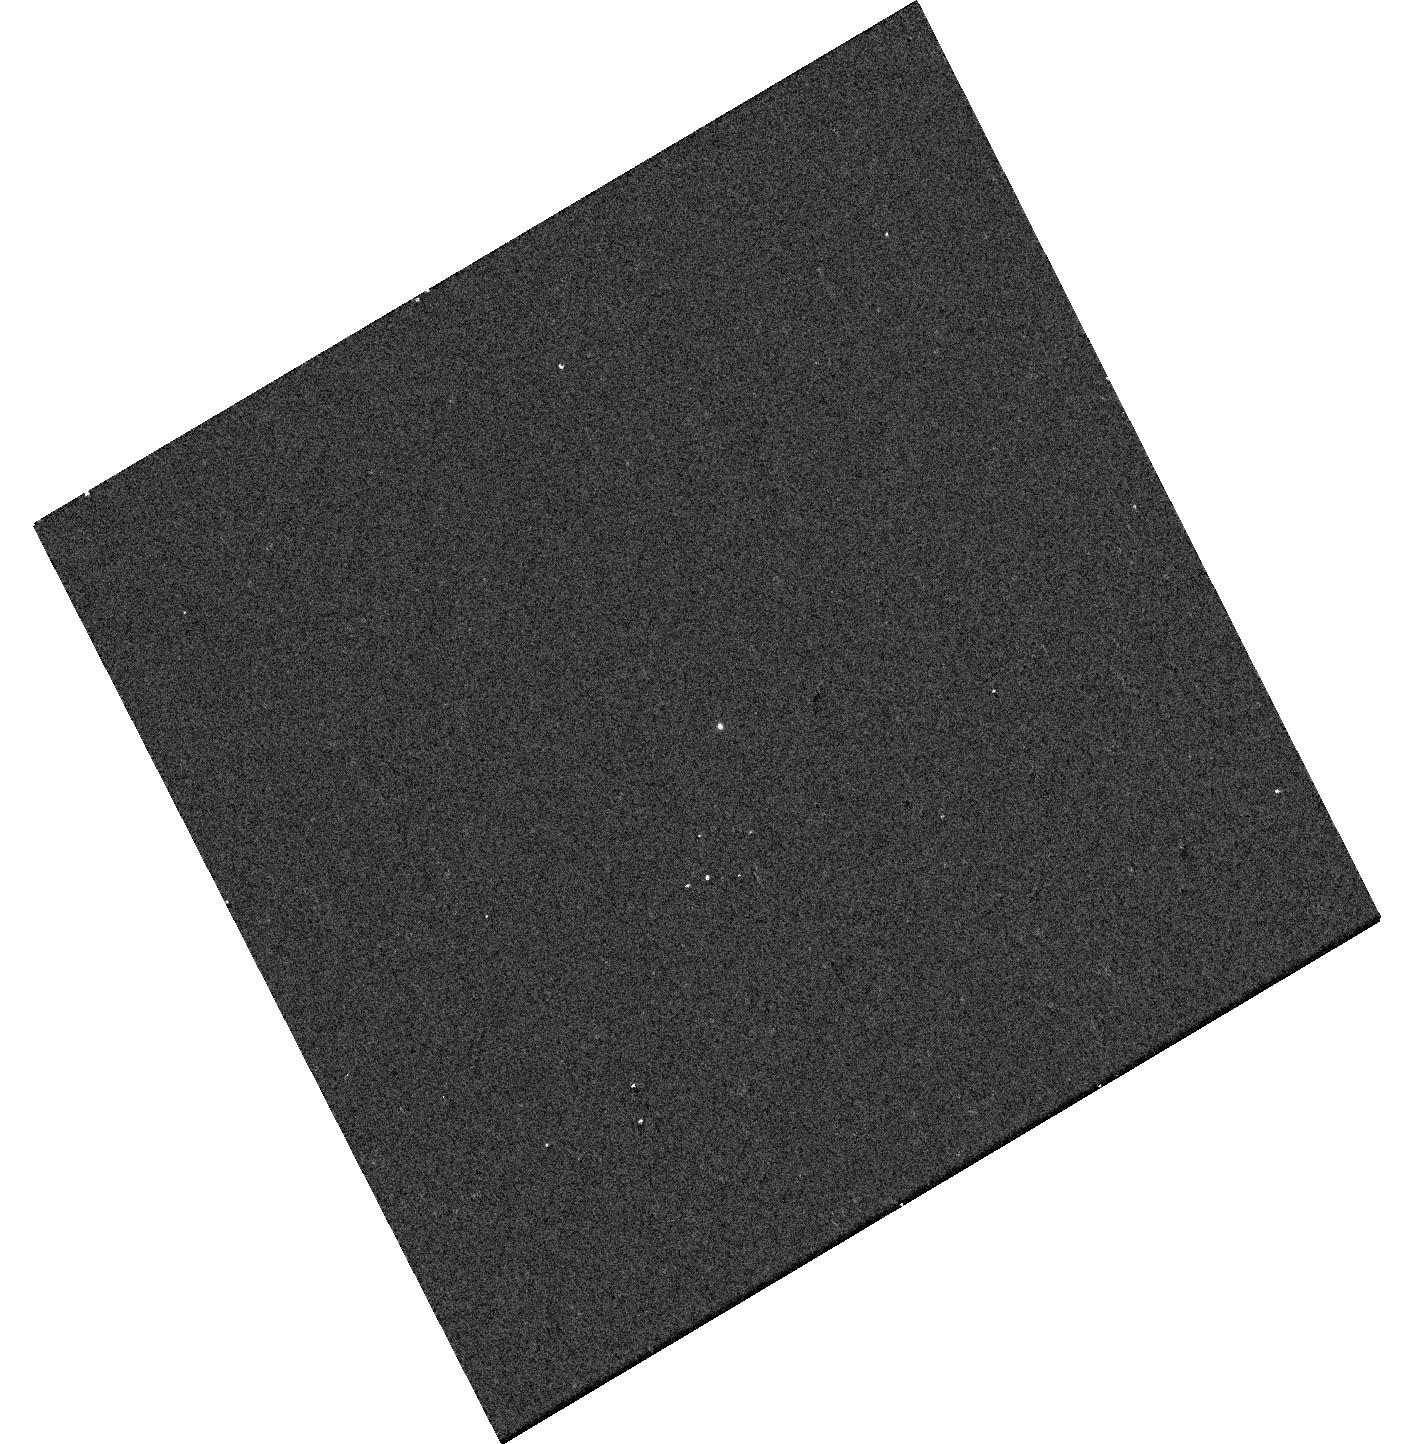
Target: GALEXJ134035.4+431442. Instrument: WFC3/UVIS. Filter: F218W. Exposure: 1 min. Observation ID: hst_15832_35_wfc3_uvis_f218w_ie1u35

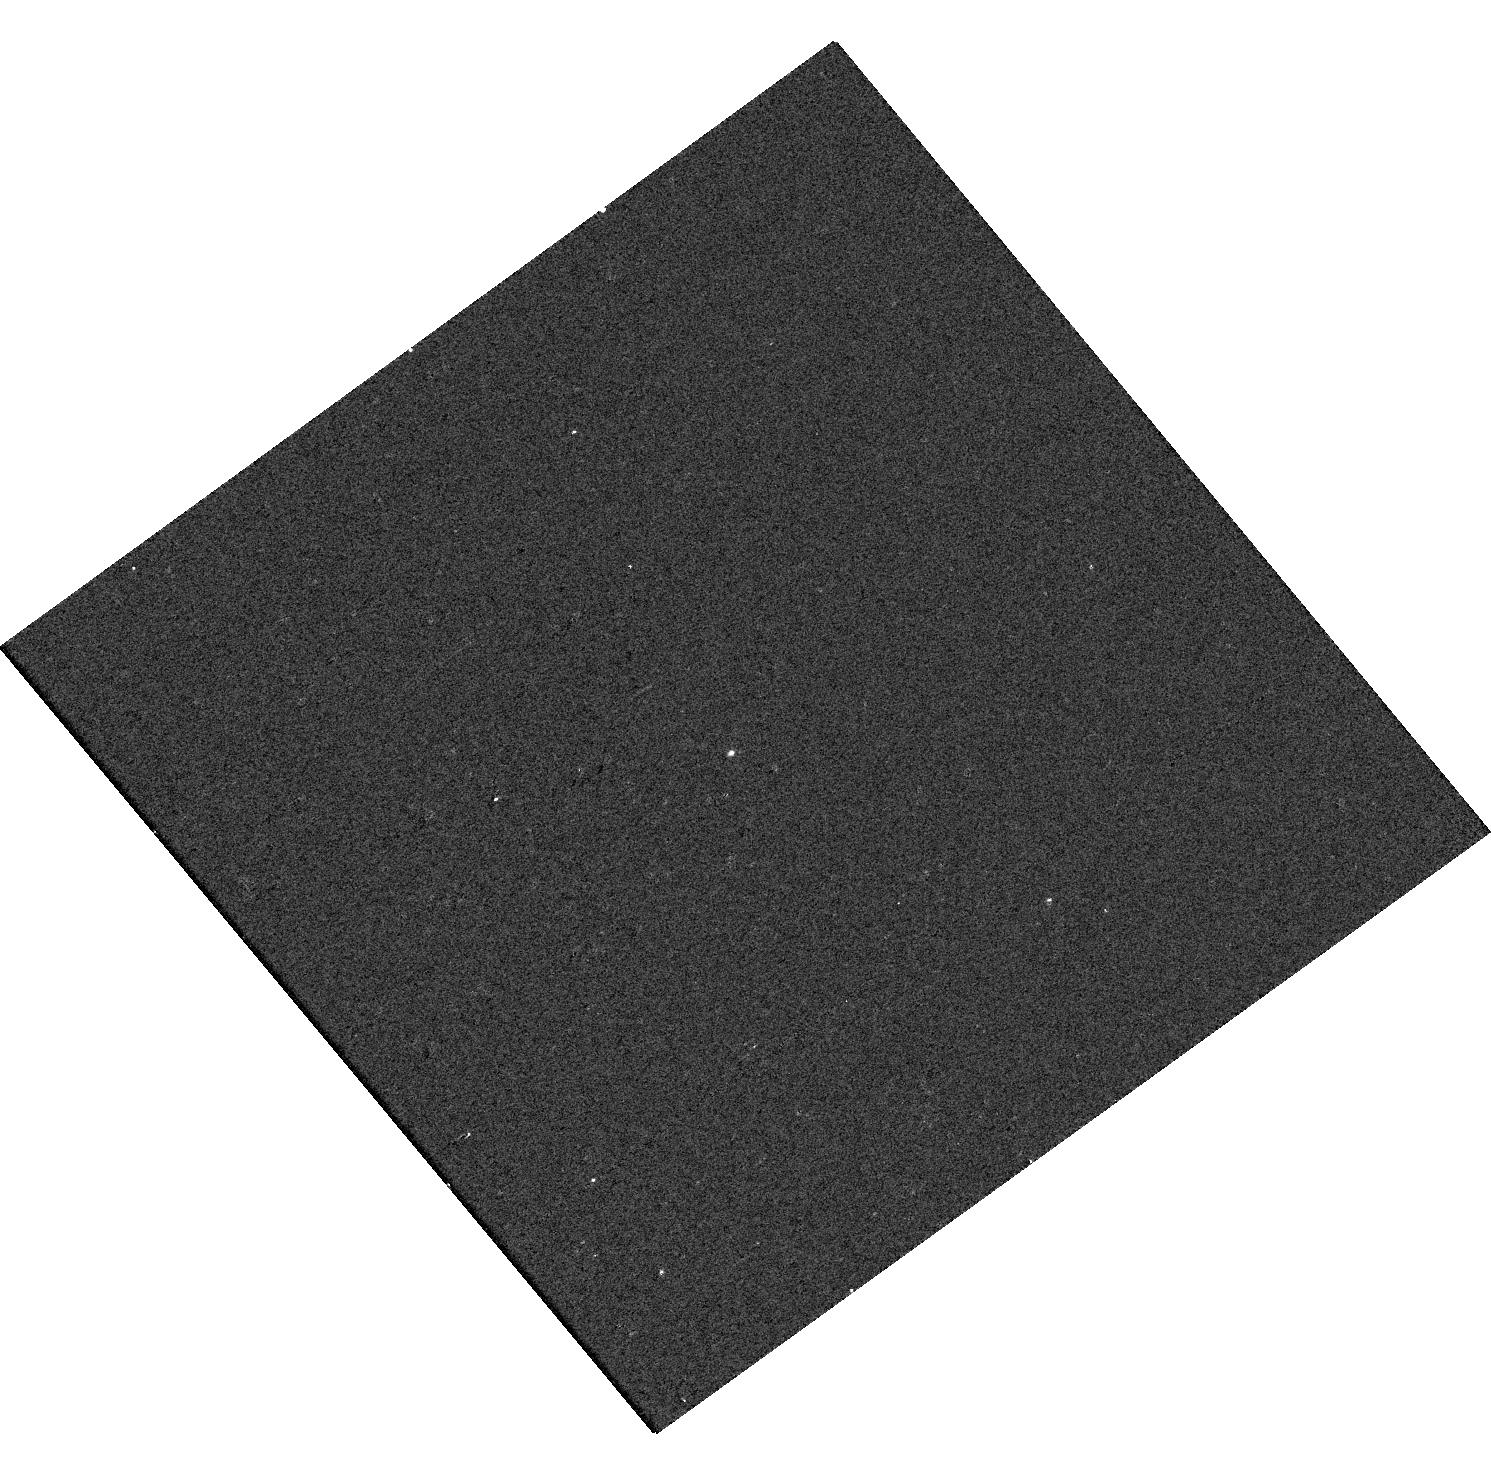
Target: GALEXJ014755.1-090622. Instrument: WFC3/UVIS. Filter: F218W. Exposure: 1 min. Observation ID: hst_15832_89_wfc3_uvis_f218w_ie1u89

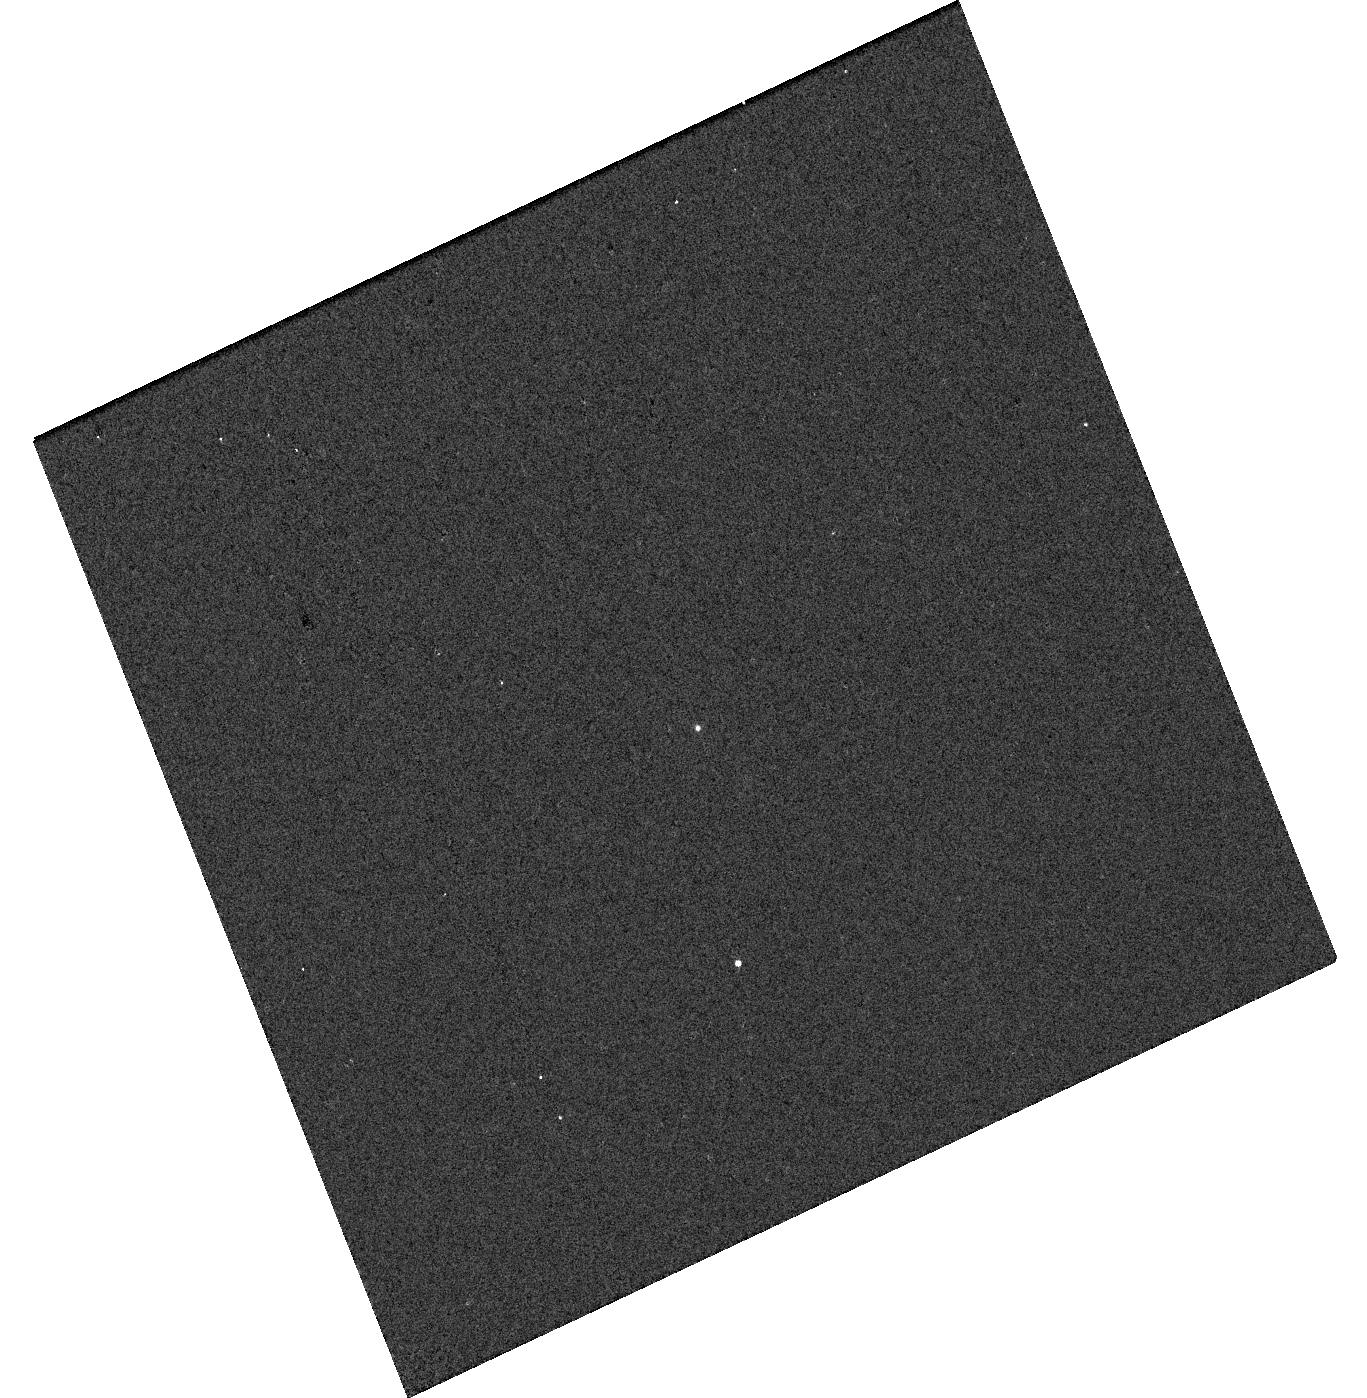
Target: GALEXJ140202.5+252552. Instrument: WFC3/UVIS. Filter: F275W. Exposure: 1 min. Observation ID: hst_15832_38_wfc3_uvis_f275w_ie1u38

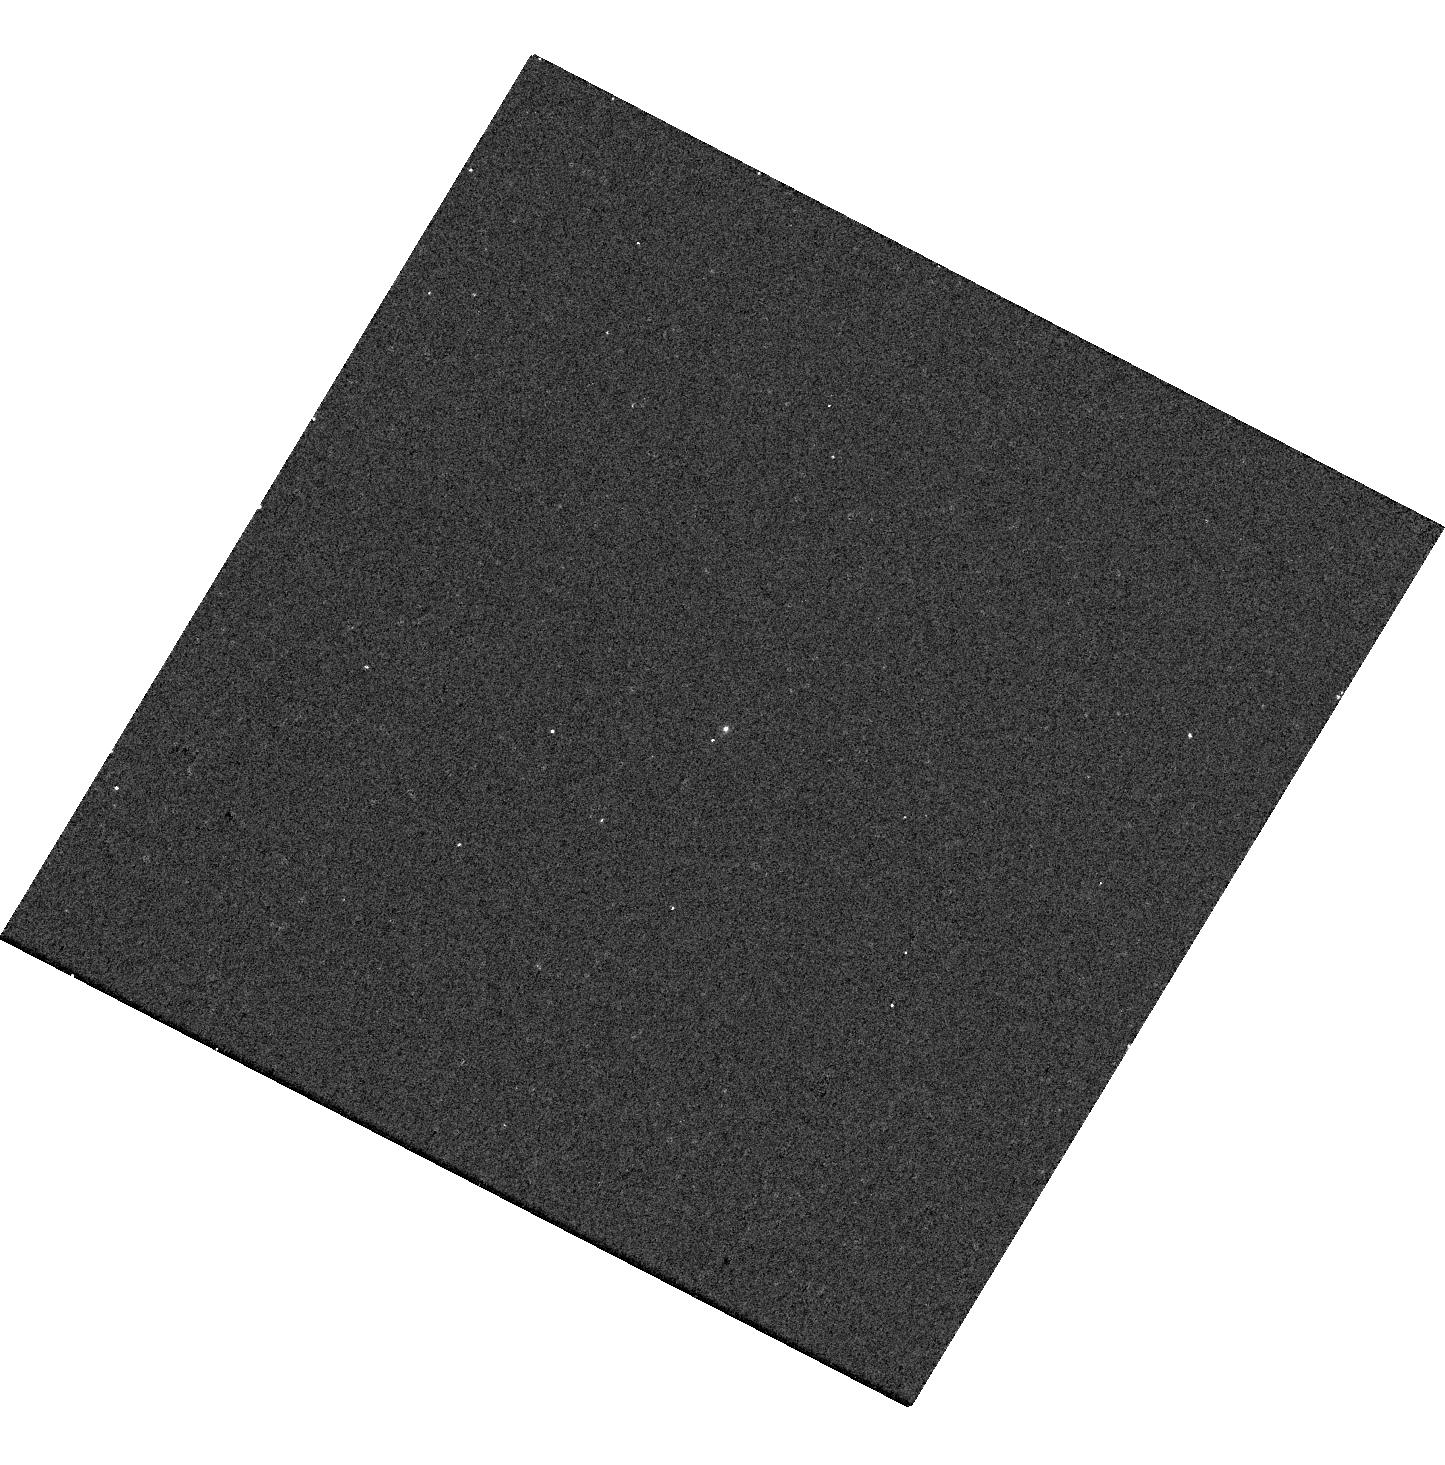
Target: GALEXJ133638.6+101756. Instrument: WFC3/UVIS. Filter: F218W. Exposure: 3 min. Observation ID: hst_15832_0n_wfc3_uvis_f218w_ie1u0n

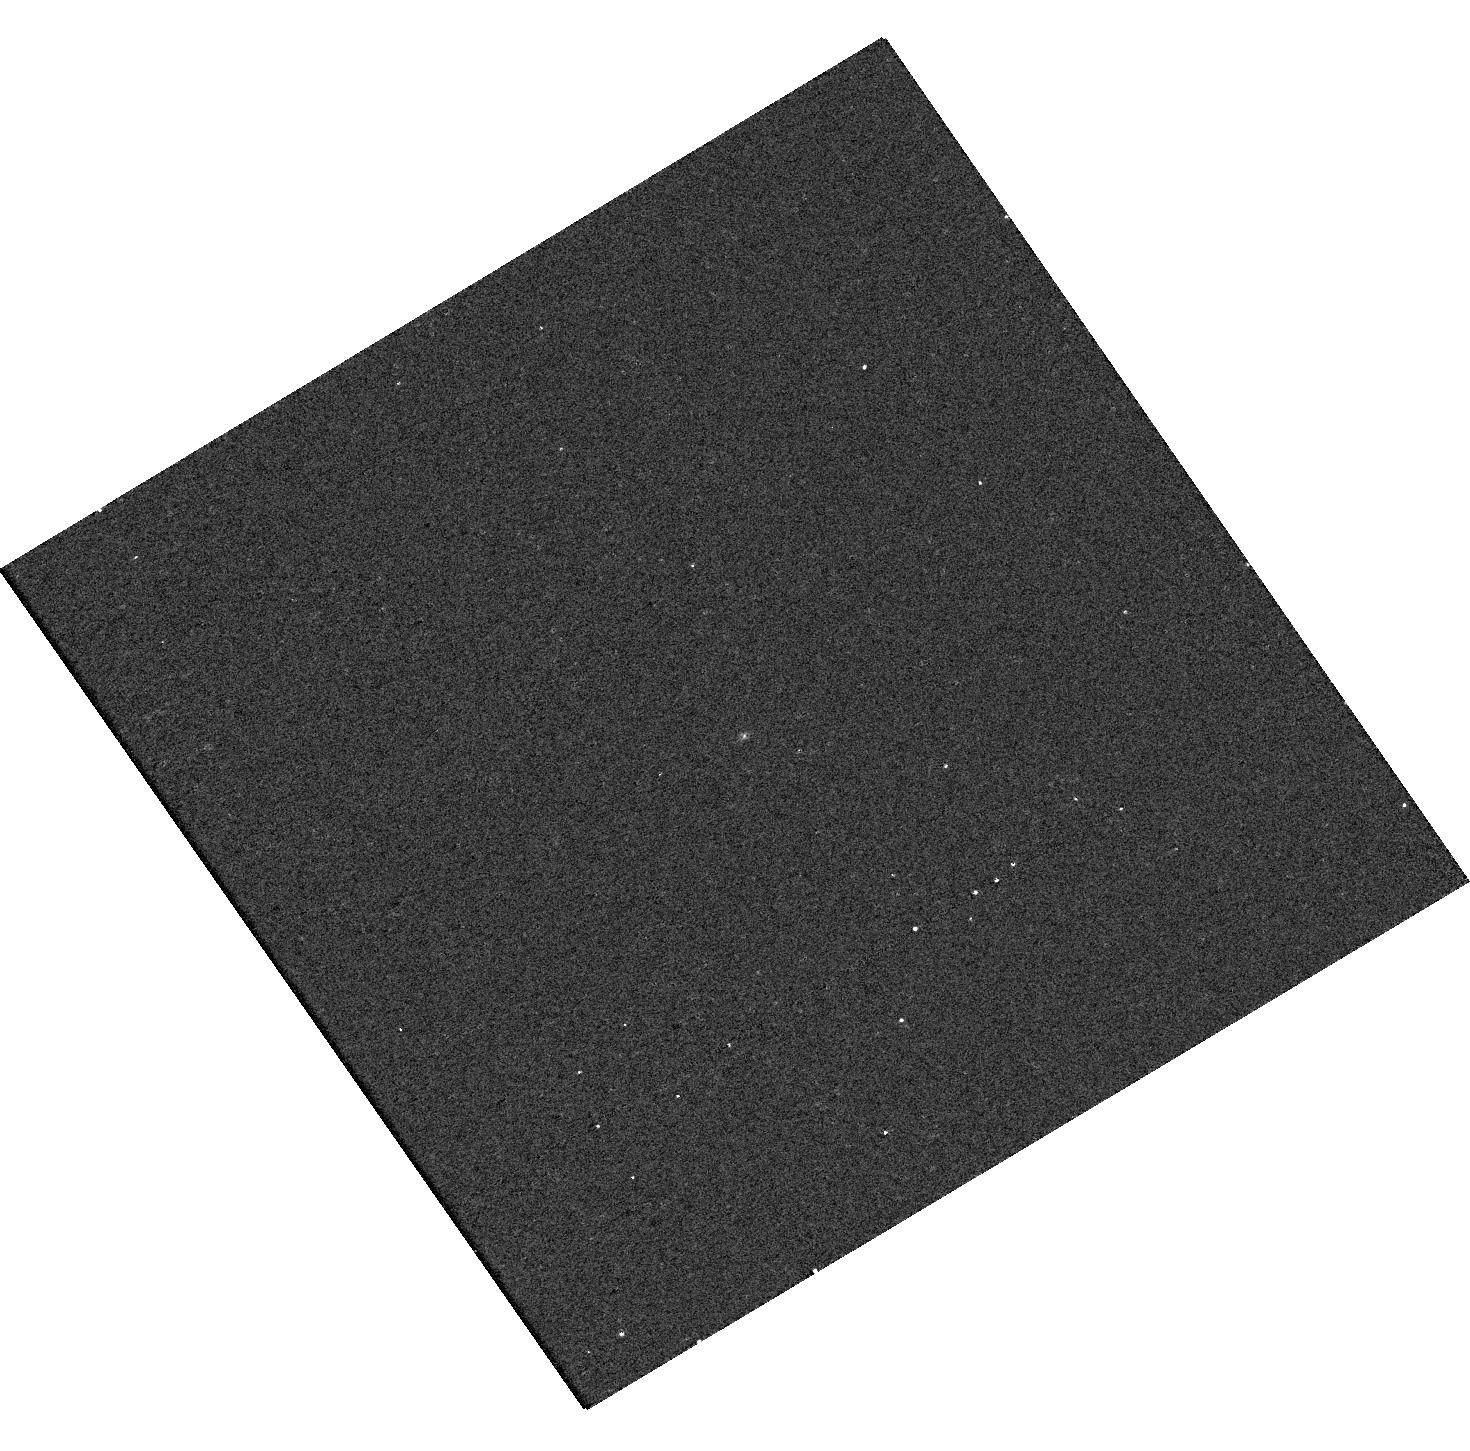
Target: GALEXJ004849.4-085223. Instrument: WFC3/UVIS. Filter: F218W. Exposure: 1 min. Observation ID: hst_15832_70_wfc3_uvis_f218w_ie1u70

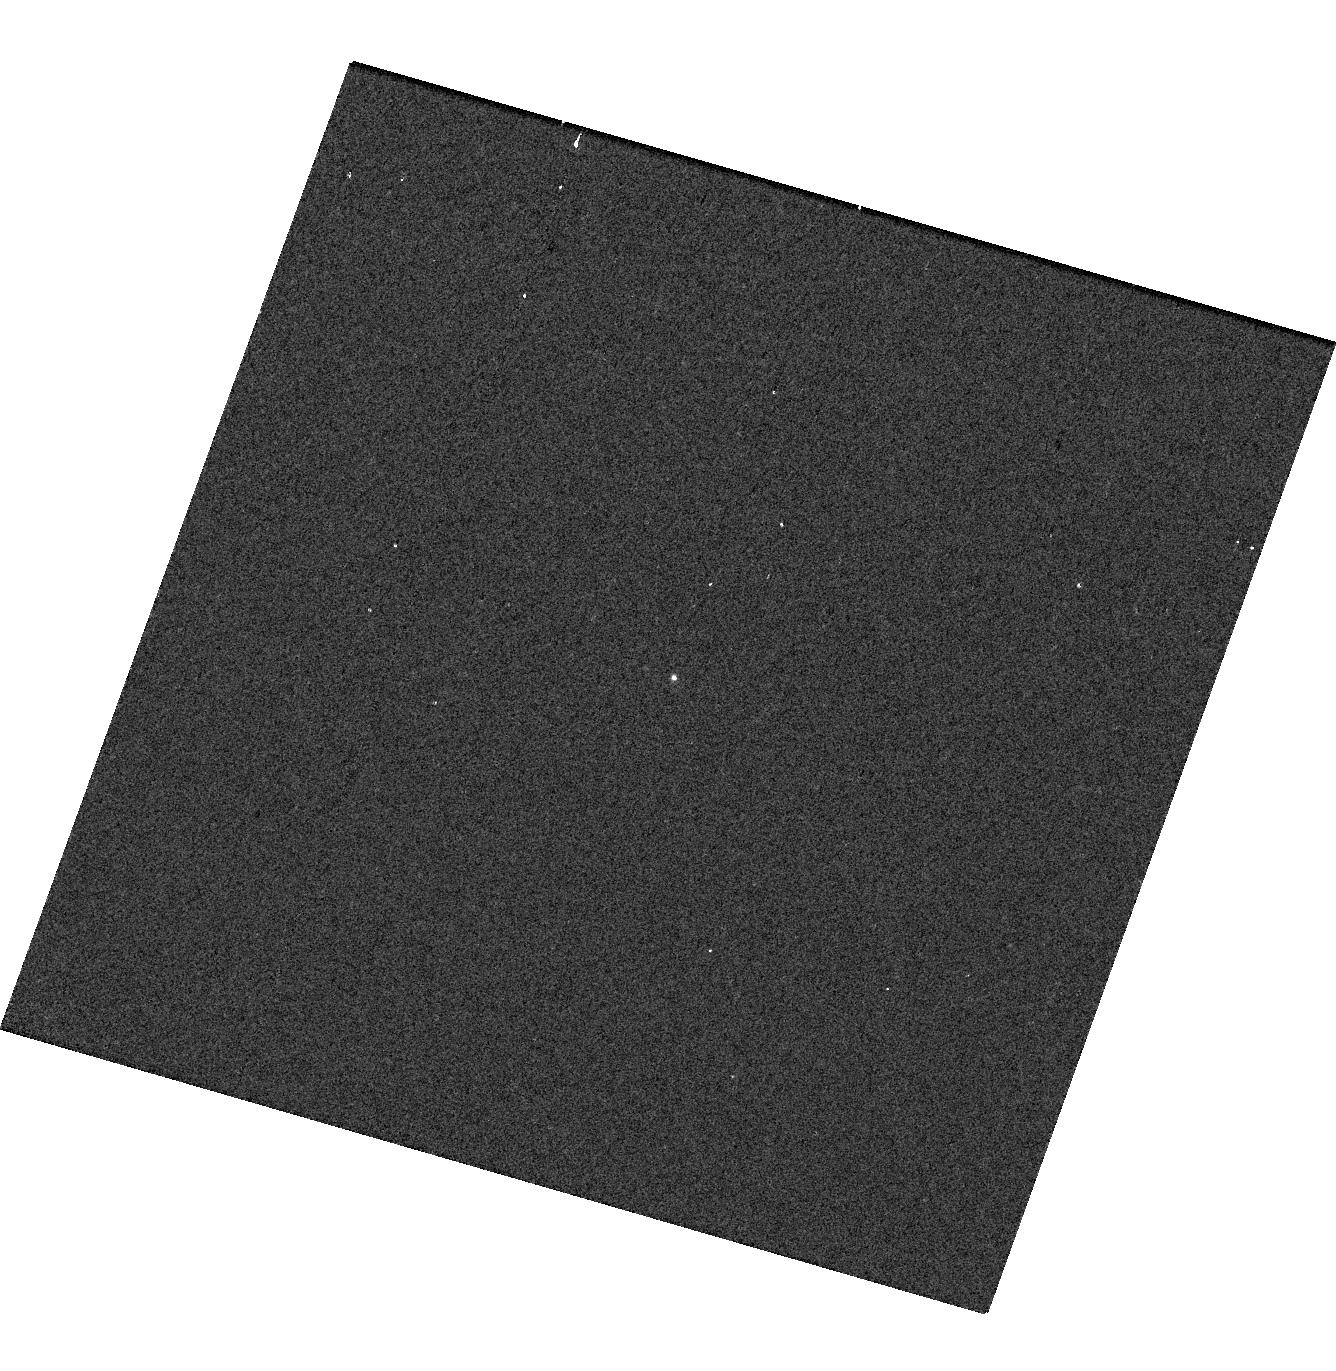
Target: GALEXJ145236.7+340621. Instrument: WFC3/UVIS. Filter: F275W. Exposure: 1 min. Observation ID: hst_15832_0b_wfc3_uvis_f275w_ie1u0b

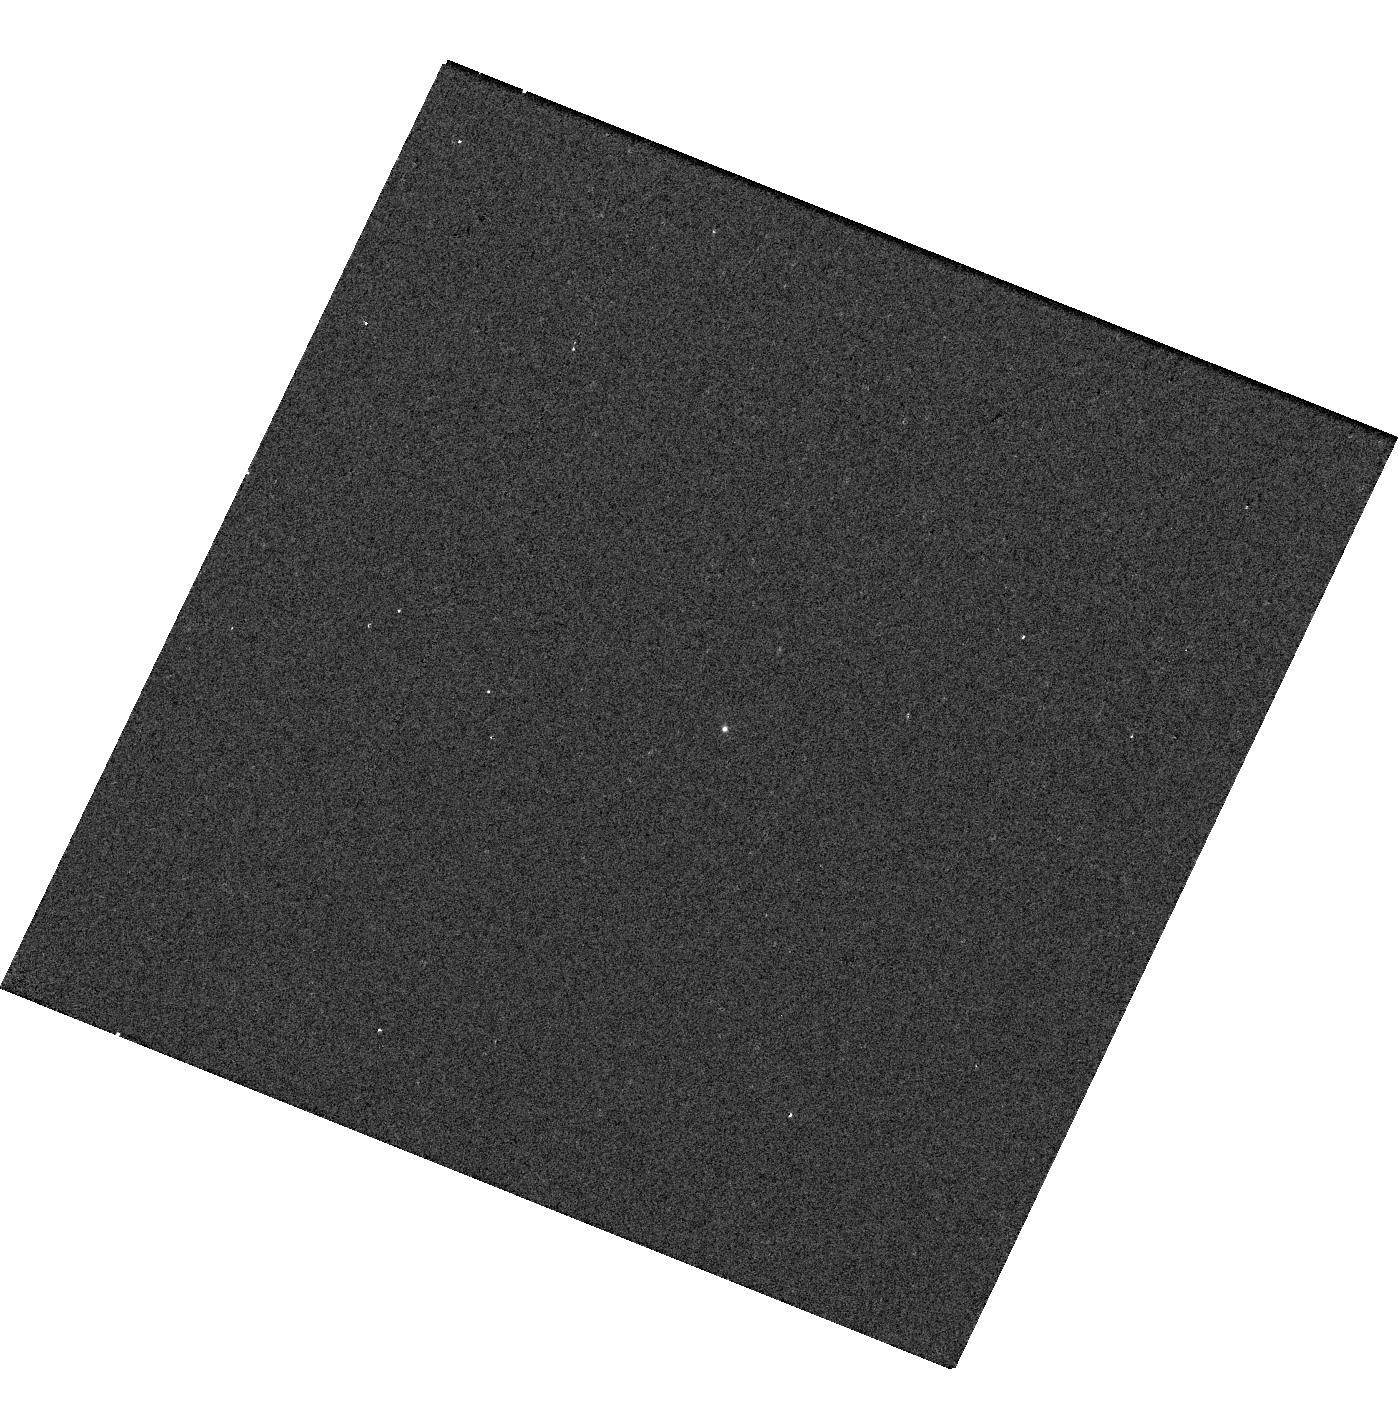
Target: GALEXJ130132.2+050535. Instrument: WFC3/UVIS. Filter: F218W. Exposure: 2 min. Observation ID: hst_15832_77_wfc3_uvis_f218w_ie1u77

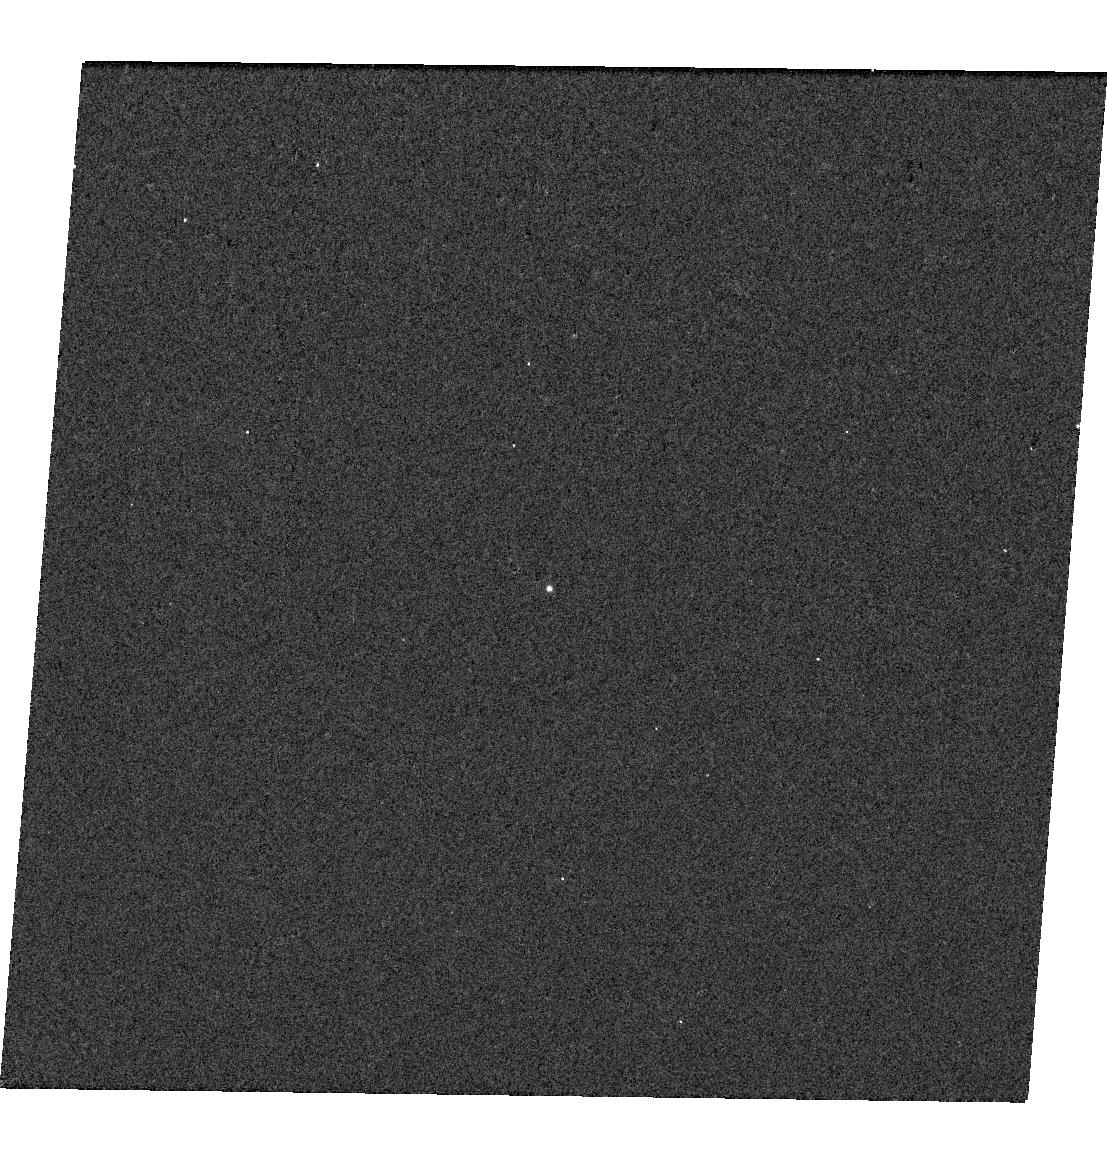
Target: GALEXJ111721.9+081825. Instrument: WFC3/UVIS. Filter: F275W. Exposure: 1 min. Observation ID: hst_15832_69_wfc3_uvis_f275w_ie1u69

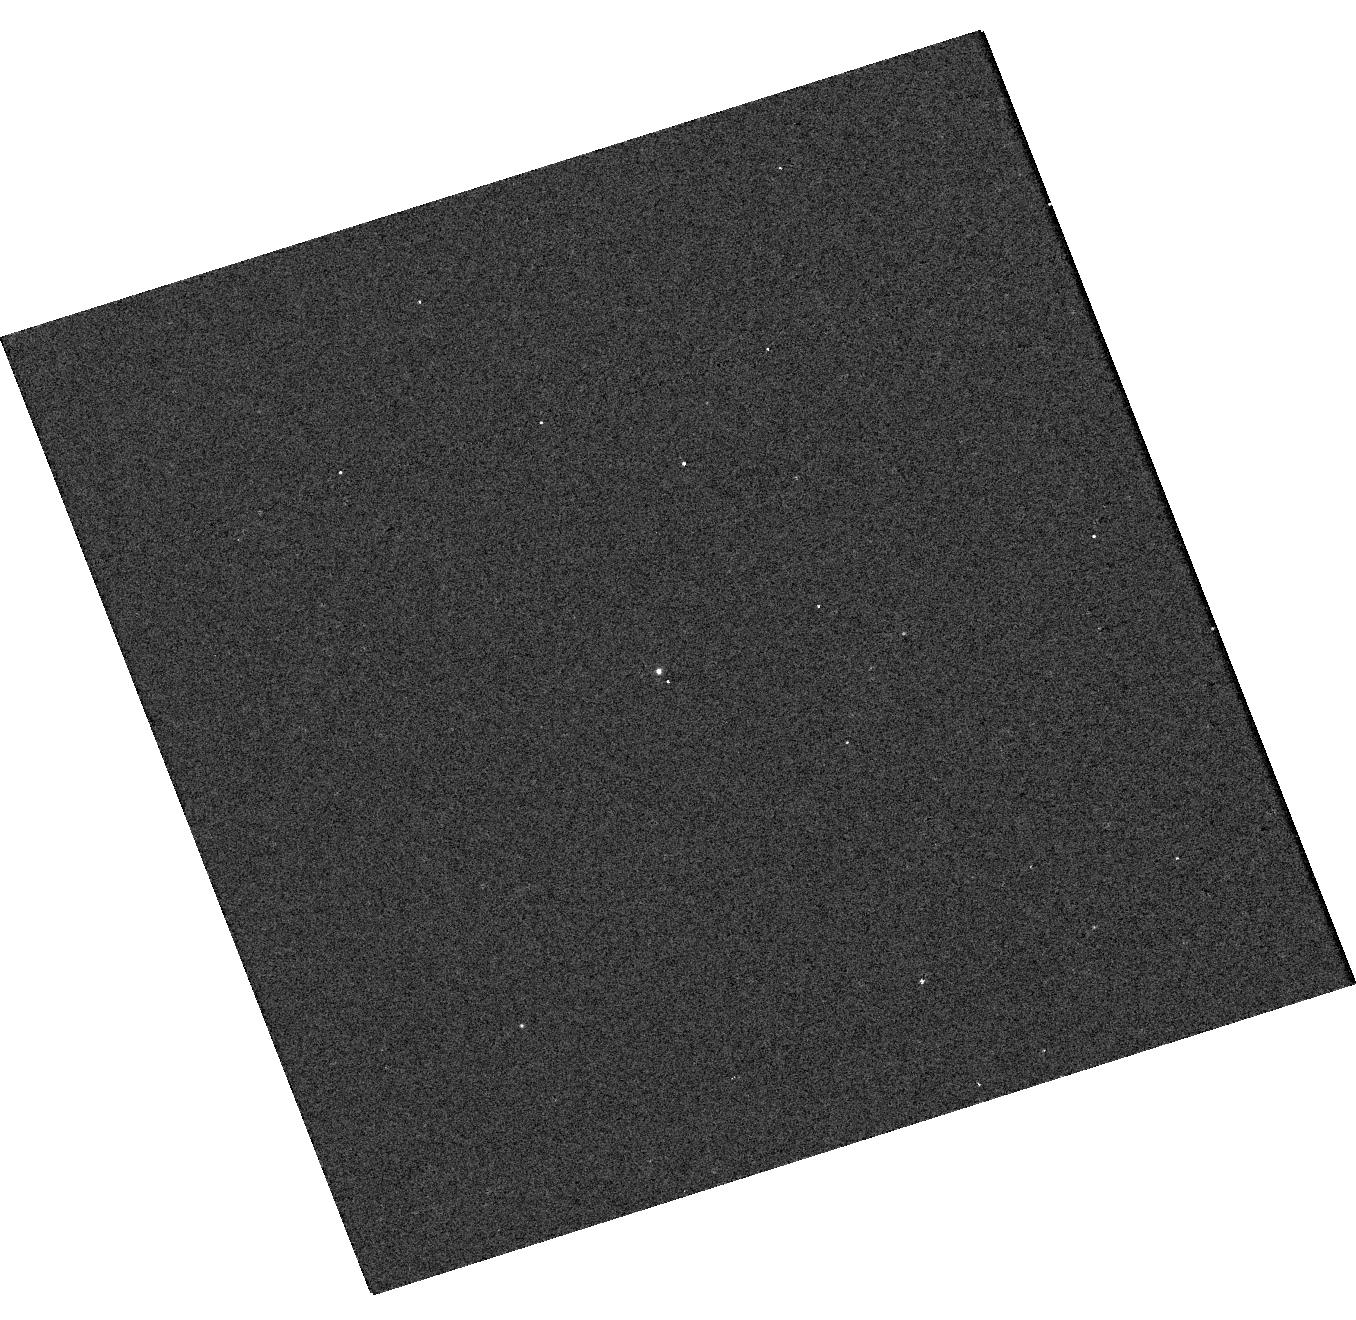
Target: GALEXJ020805.6-083941. Instrument: WFC3/UVIS. Filter: F475W. Exposure: 1 min. Observation ID: hst_15832_04_wfc3_uvis_f475w_ie1u04

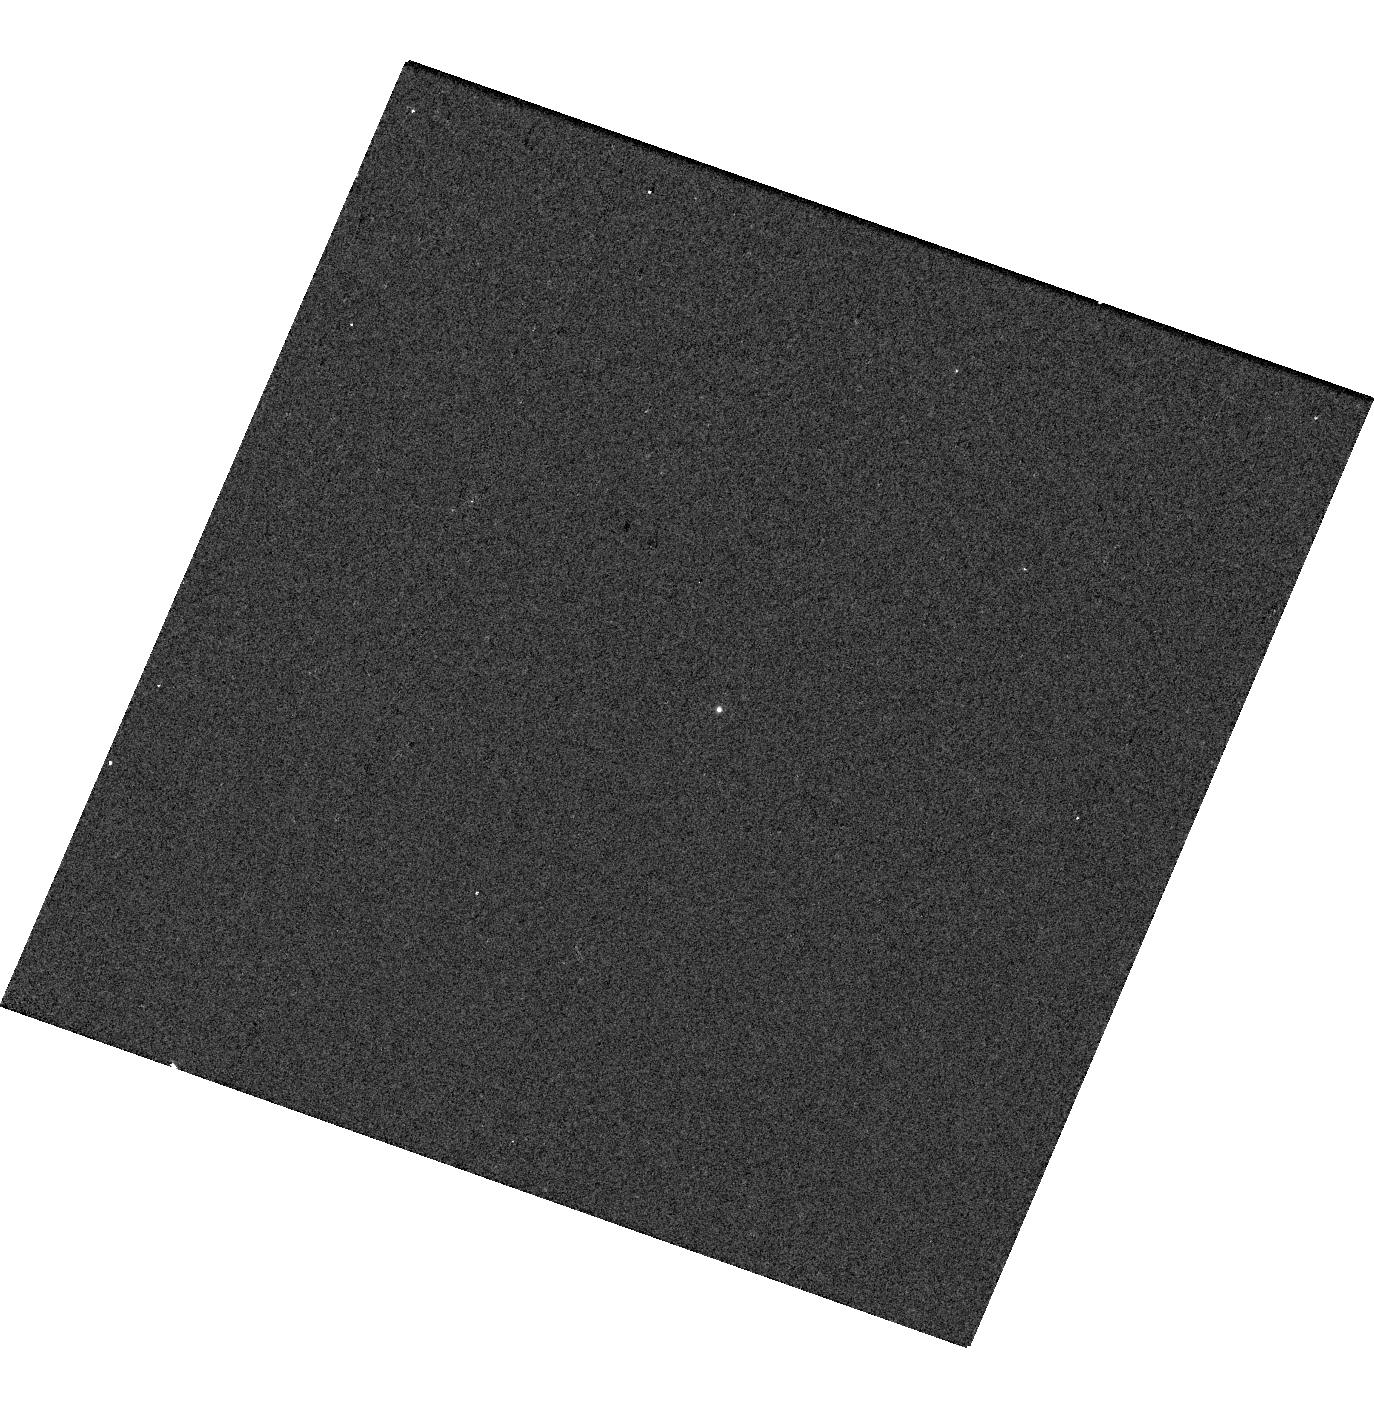
Target: GALEXJ145933.7+344234. Instrument: WFC3/UVIS. Filter: F218W. Exposure: 1 min. Observation ID: hst_15832_85_wfc3_uvis_f218w_ie1u85

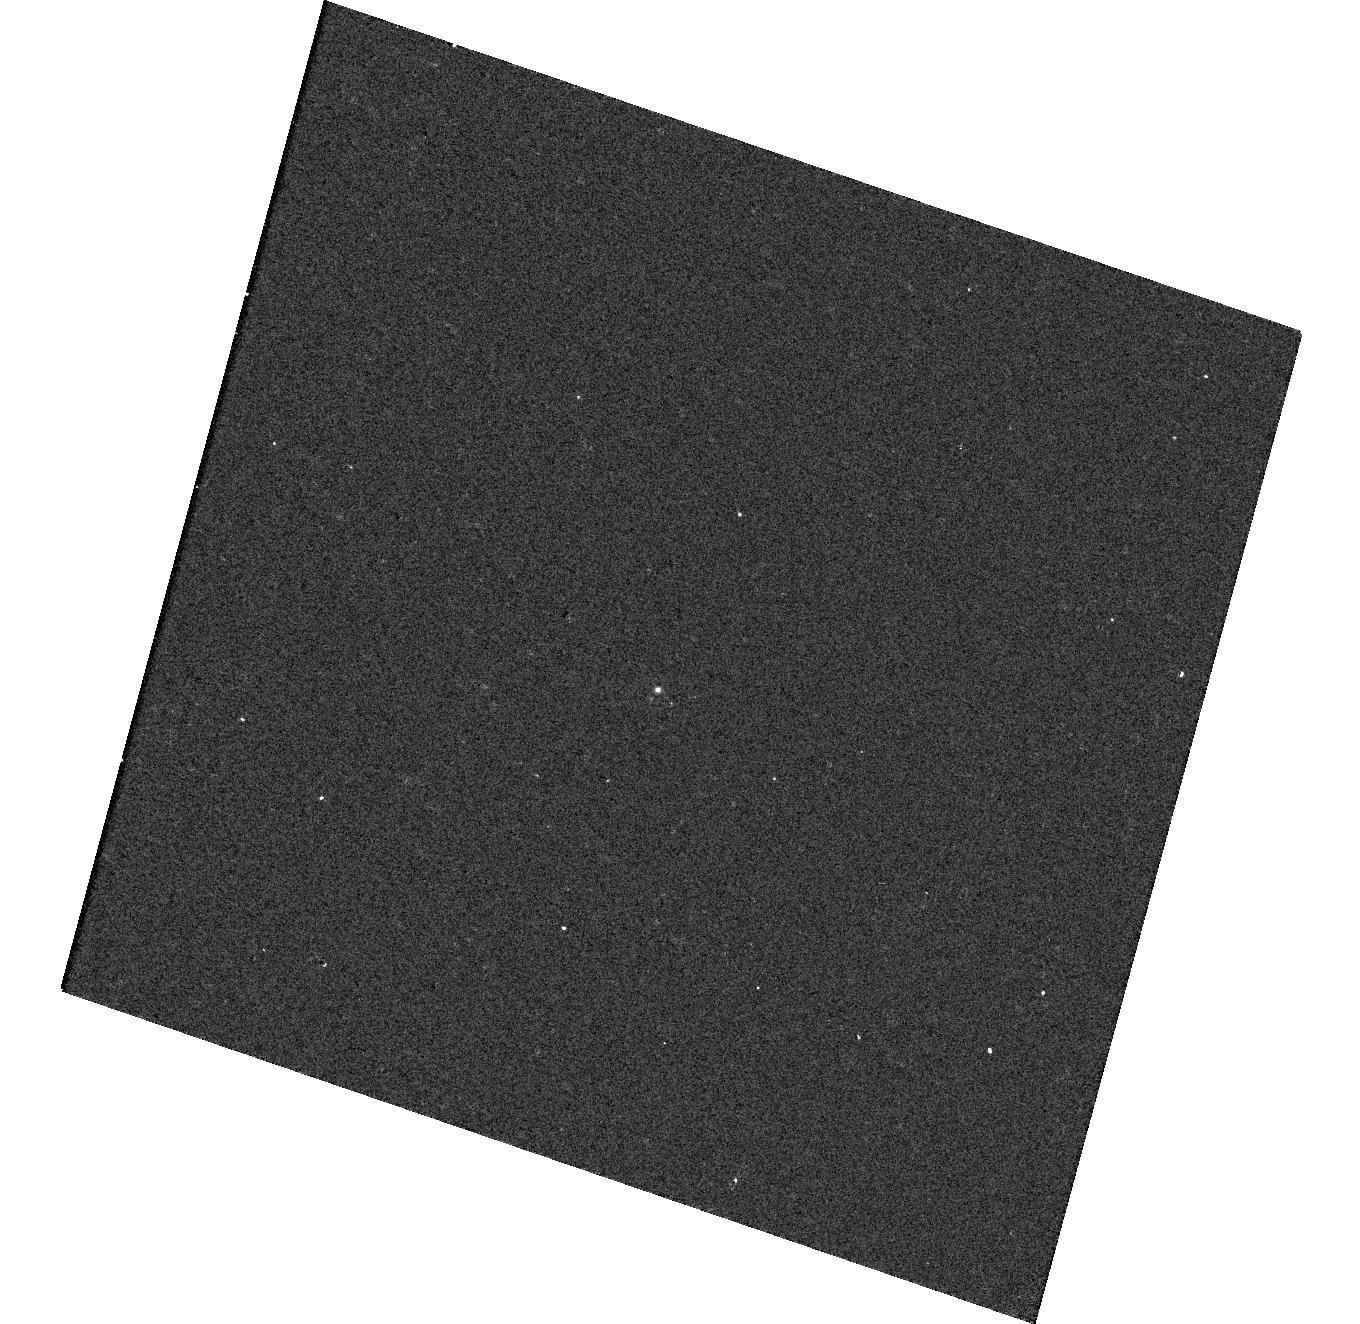
Target: GALEXJ130427.1+042021. Instrument: WFC3/UVIS. Filter: F218W. Exposure: 2 min. Observation ID: hst_15832_24_wfc3_uvis_f218w_ie1u24

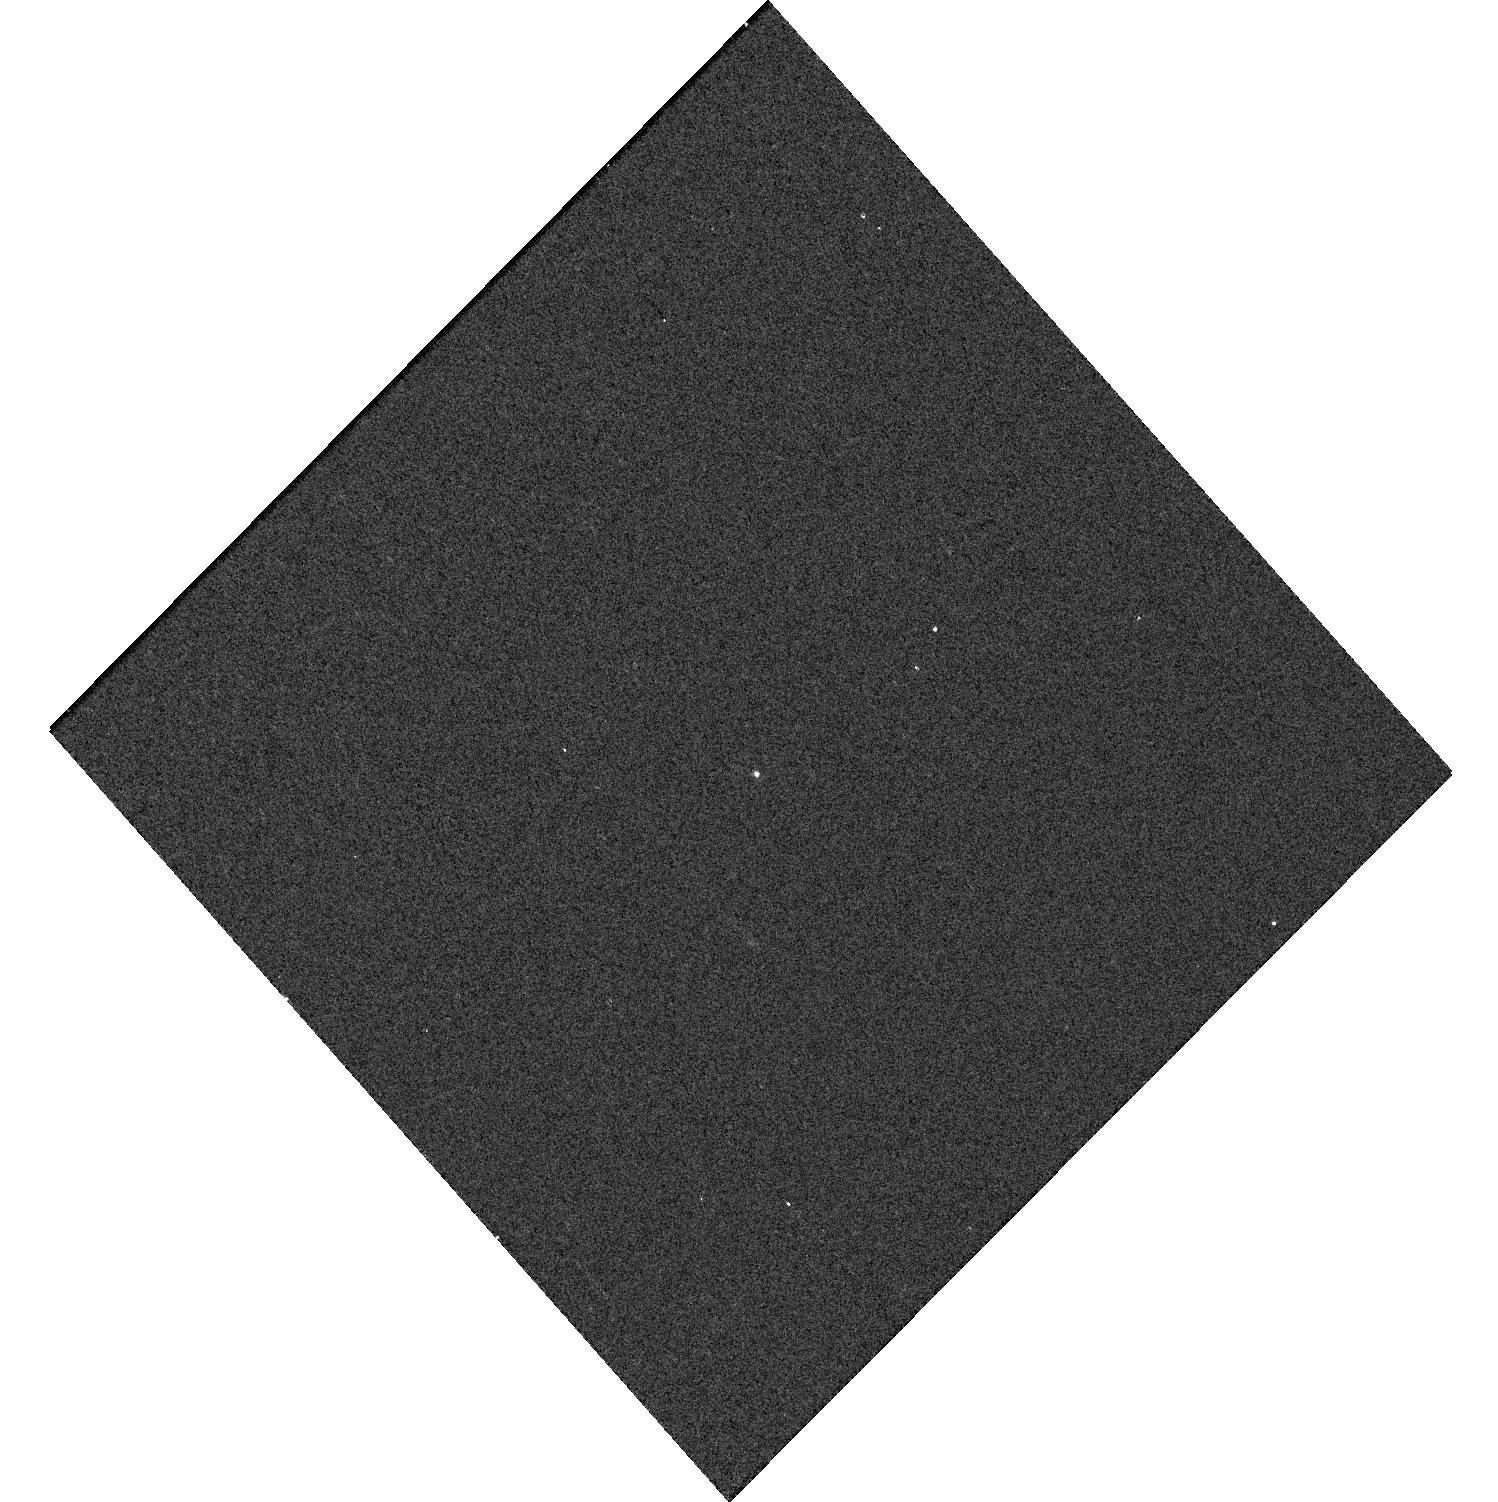
Target: GALEXJ143938.7+363858. Instrument: WFC3/UVIS. Filter: F275W. Exposure: 1 min. Observation ID: hst_15832_0a_wfc3_uvis_f275w_ie1u0a

How do stars become white dwarfs? (PI: Bianchi, Luciana C.)

Intermediate-mass stars (up to ~8 solar masses) enrich the interstellar medium with C, N and other important elements, shedding most of their mass in late evolutionary phases. But our knowledge of mass loss and envelope enrichment in these phases, and the path to their white dwarf (WD) descendants, has critical gaps which ultimately limit our understanding of galaxies' chemical evolution. We selected a sample of hot WDs with cooler, less evolved companions, combining UV--optical SED analysis, and astrometric information from Gaia. We request 5-band WFC3 imaging (218, 225, 336, 475, 606nm), to (1) derive stellar parameters for each star, constraining mass and age of the less evolved companion, hence also current WD mass and the initial WD-progenitor mass, (2) measure the pair separation, needed for a corrrect evolutionary interpretation. Results will constrain the initial-final mass relation, which maps the WD mass to the progenitor mass, to clarify AGB mass loss and chemical yield, focusing on higher masses than previously explored samples, the essentially uncharted - and most relevant for the chemical yield - regime. Results will also address open questions including the degenerate mass-radius relation, binary mass/separation function (at late stages), and binary evolution. These binaries, at distances from about half to a few kpc, probe the Milky Way thick disk and beyond; Gaia cannot detect the optically-faint hot WDs, but the parallax of the optically brighter companions allow us to stretch > tenfold the Gaia's WD limit. HST is the only facility that can resolve AND characterize the WD component.